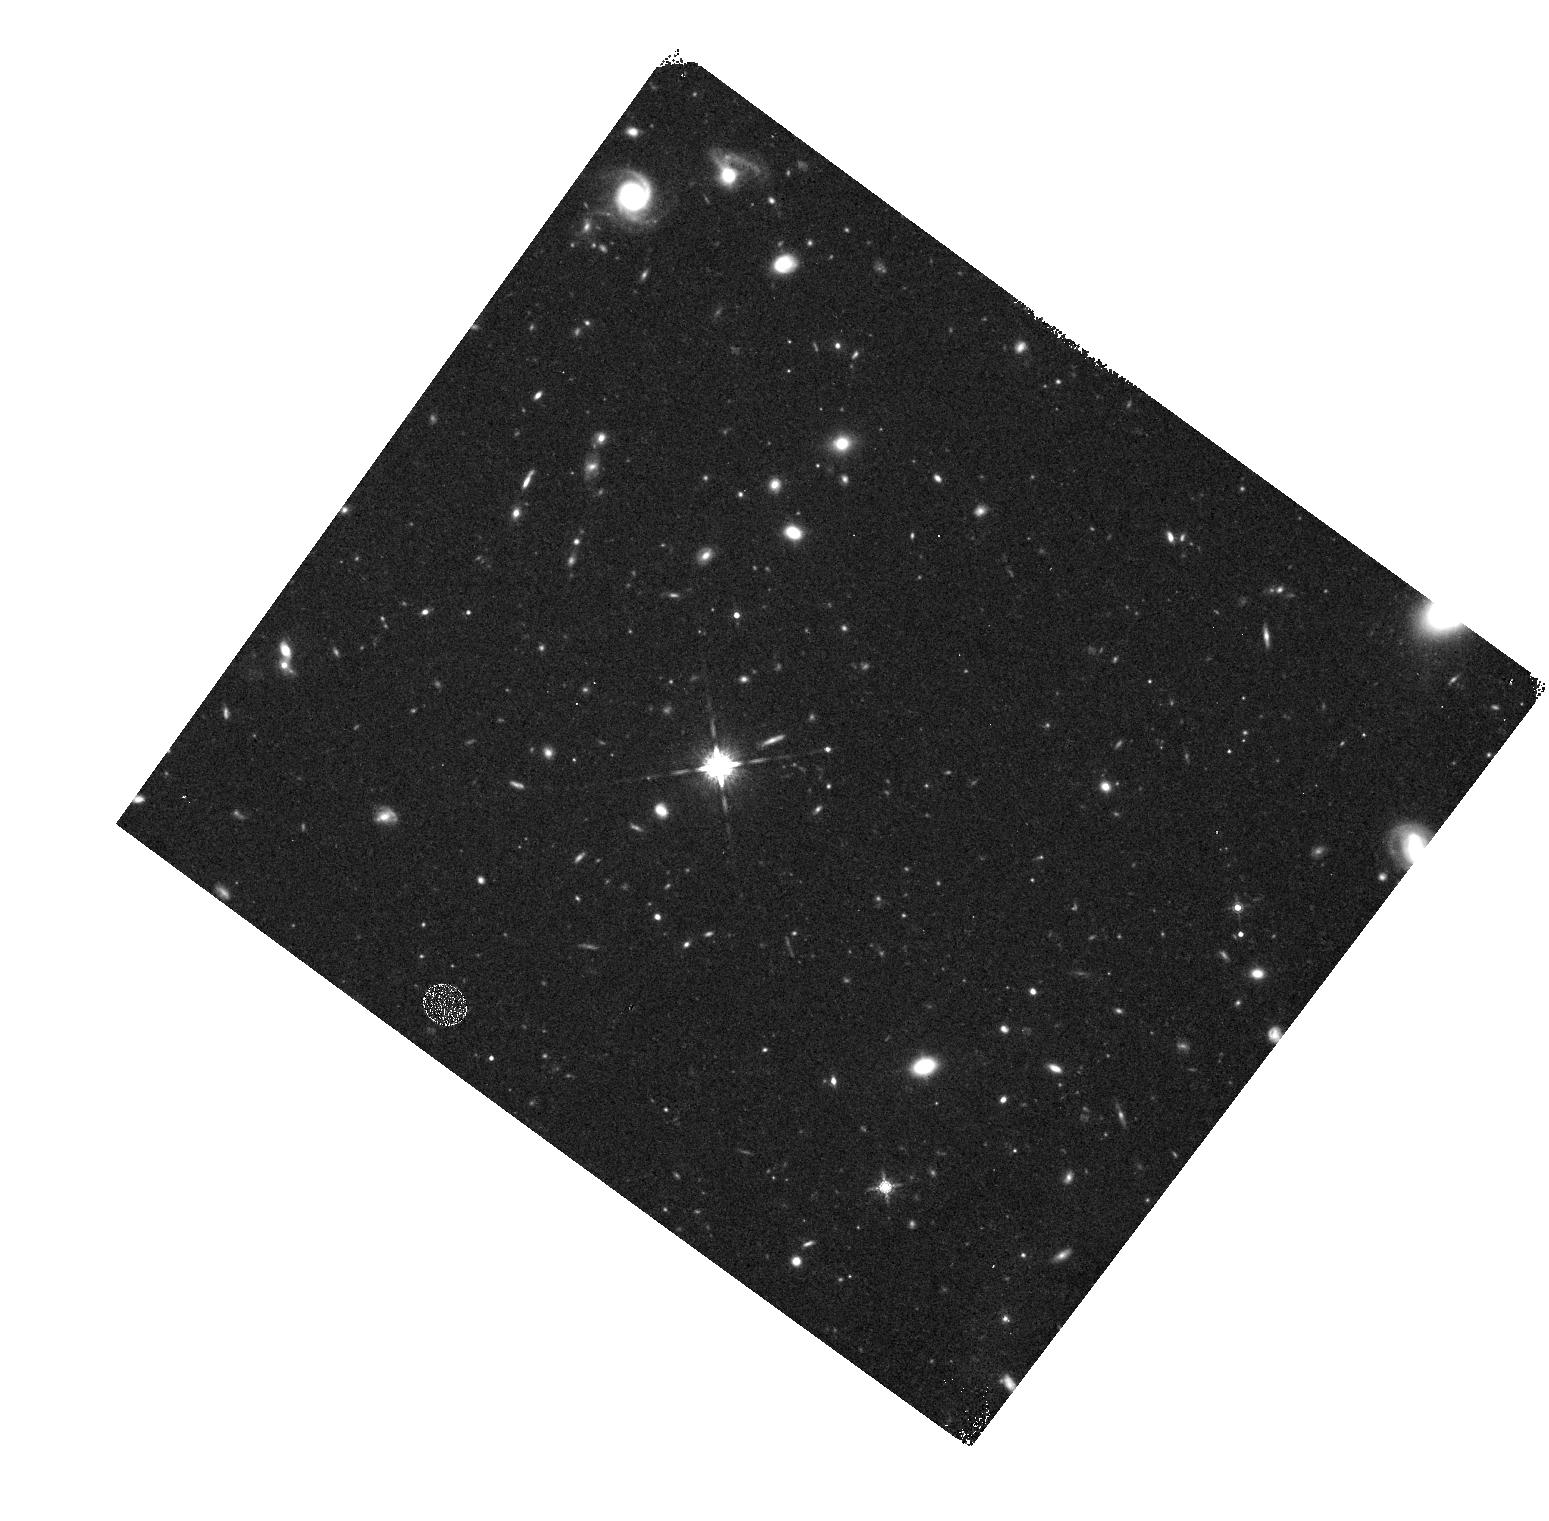
Target: GD153
Instrument: WFC3/IR
Filter: F160W
Exposure: 27 min
Observation ID: hst_11439_01_wfc3_ir_f160w_iabl01

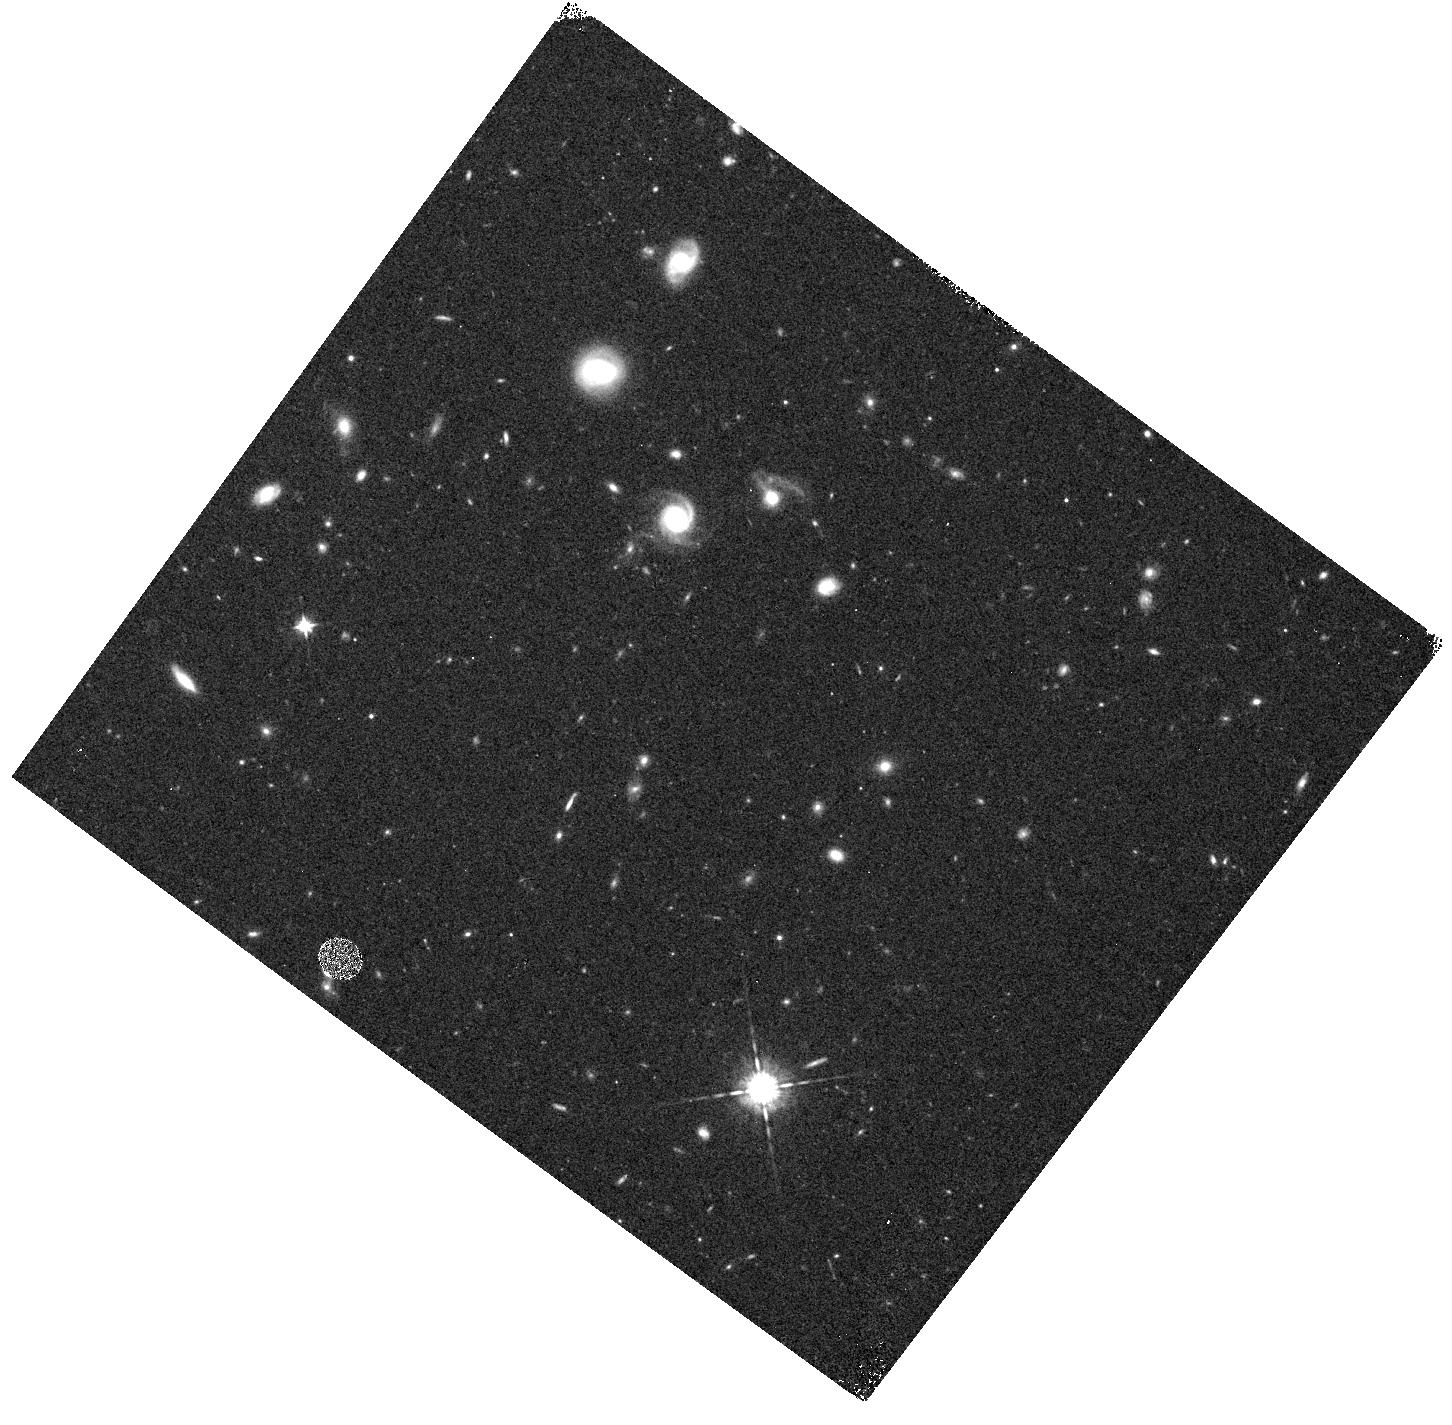
Target: GD153
Instrument: WFC3/IR
Filter: F098M
Exposure: 15 min
Observation ID: hst_11439_b1_wfc3_ir_f098m_iablb1

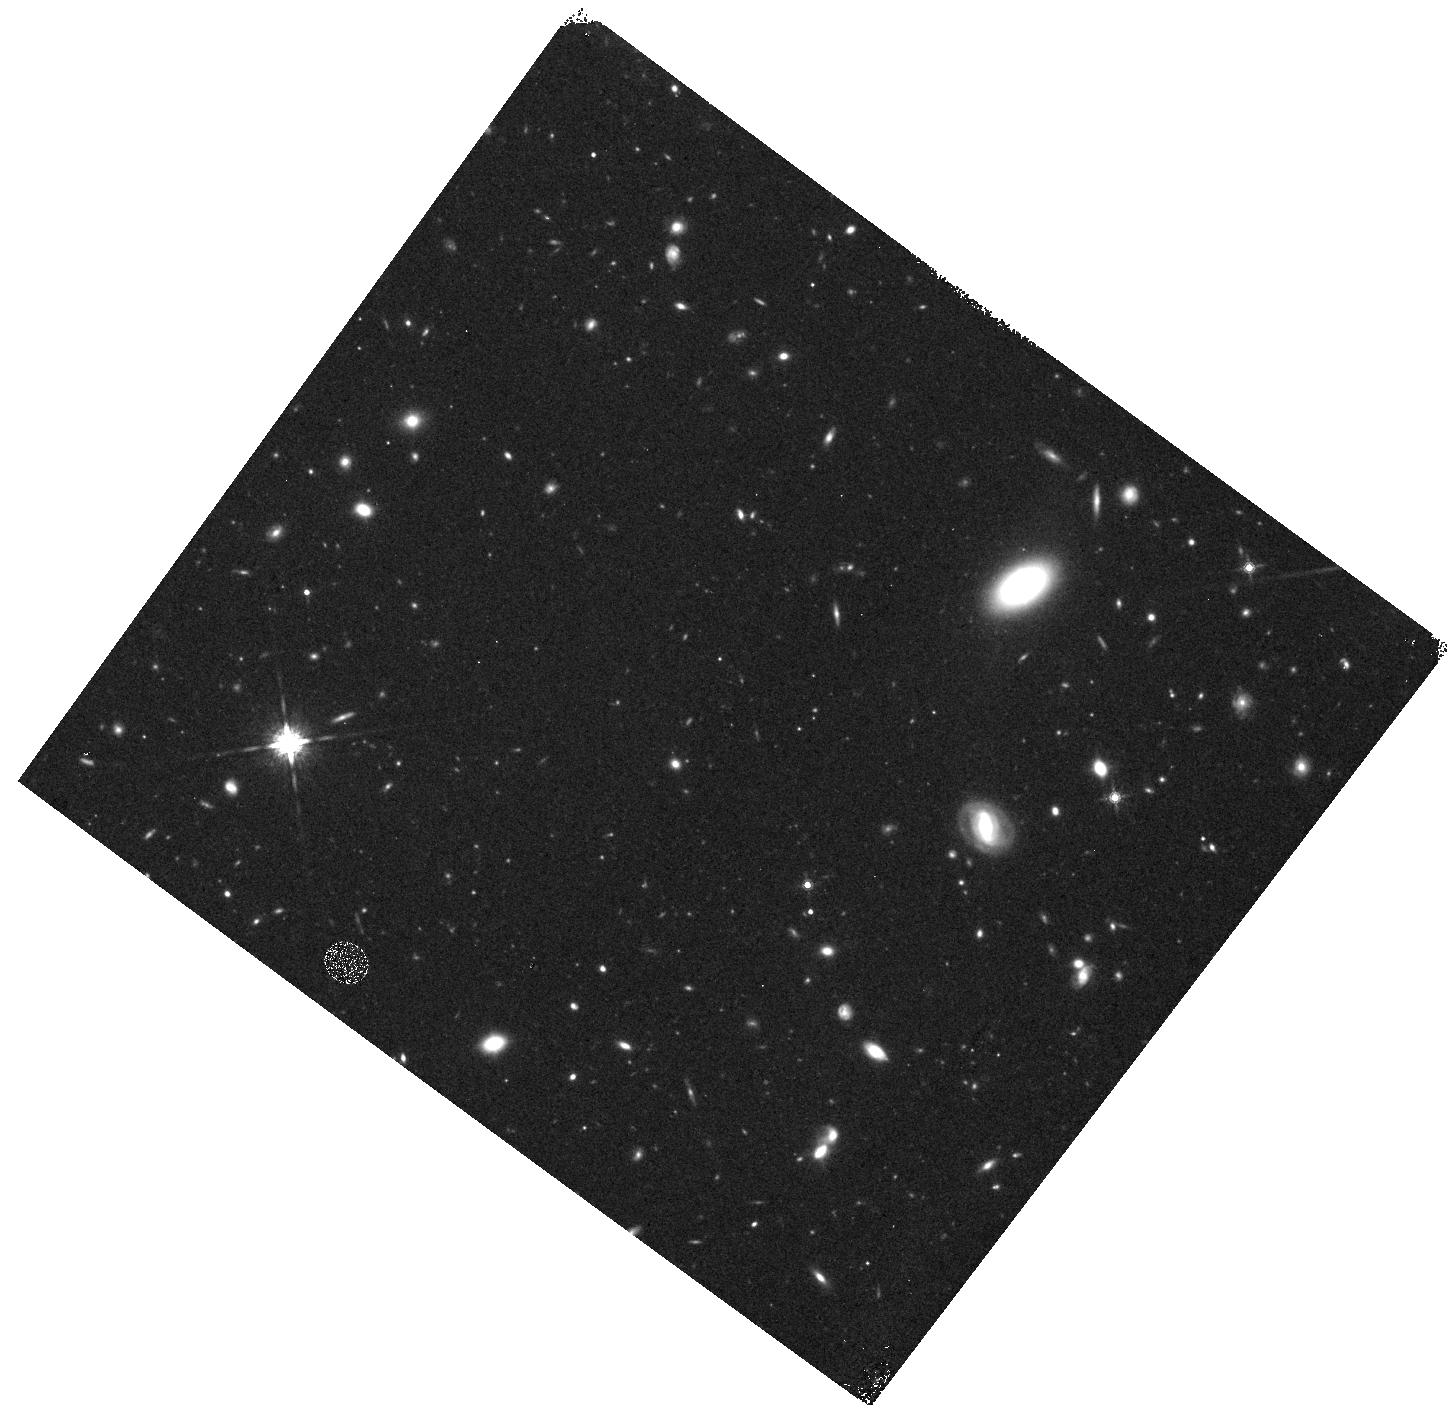
Target: GD153
Instrument: WFC3/IR
Filter: F160W
Exposure: 27 min
Observation ID: hst_11439_c1_wfc3_ir_f160w_iablc1

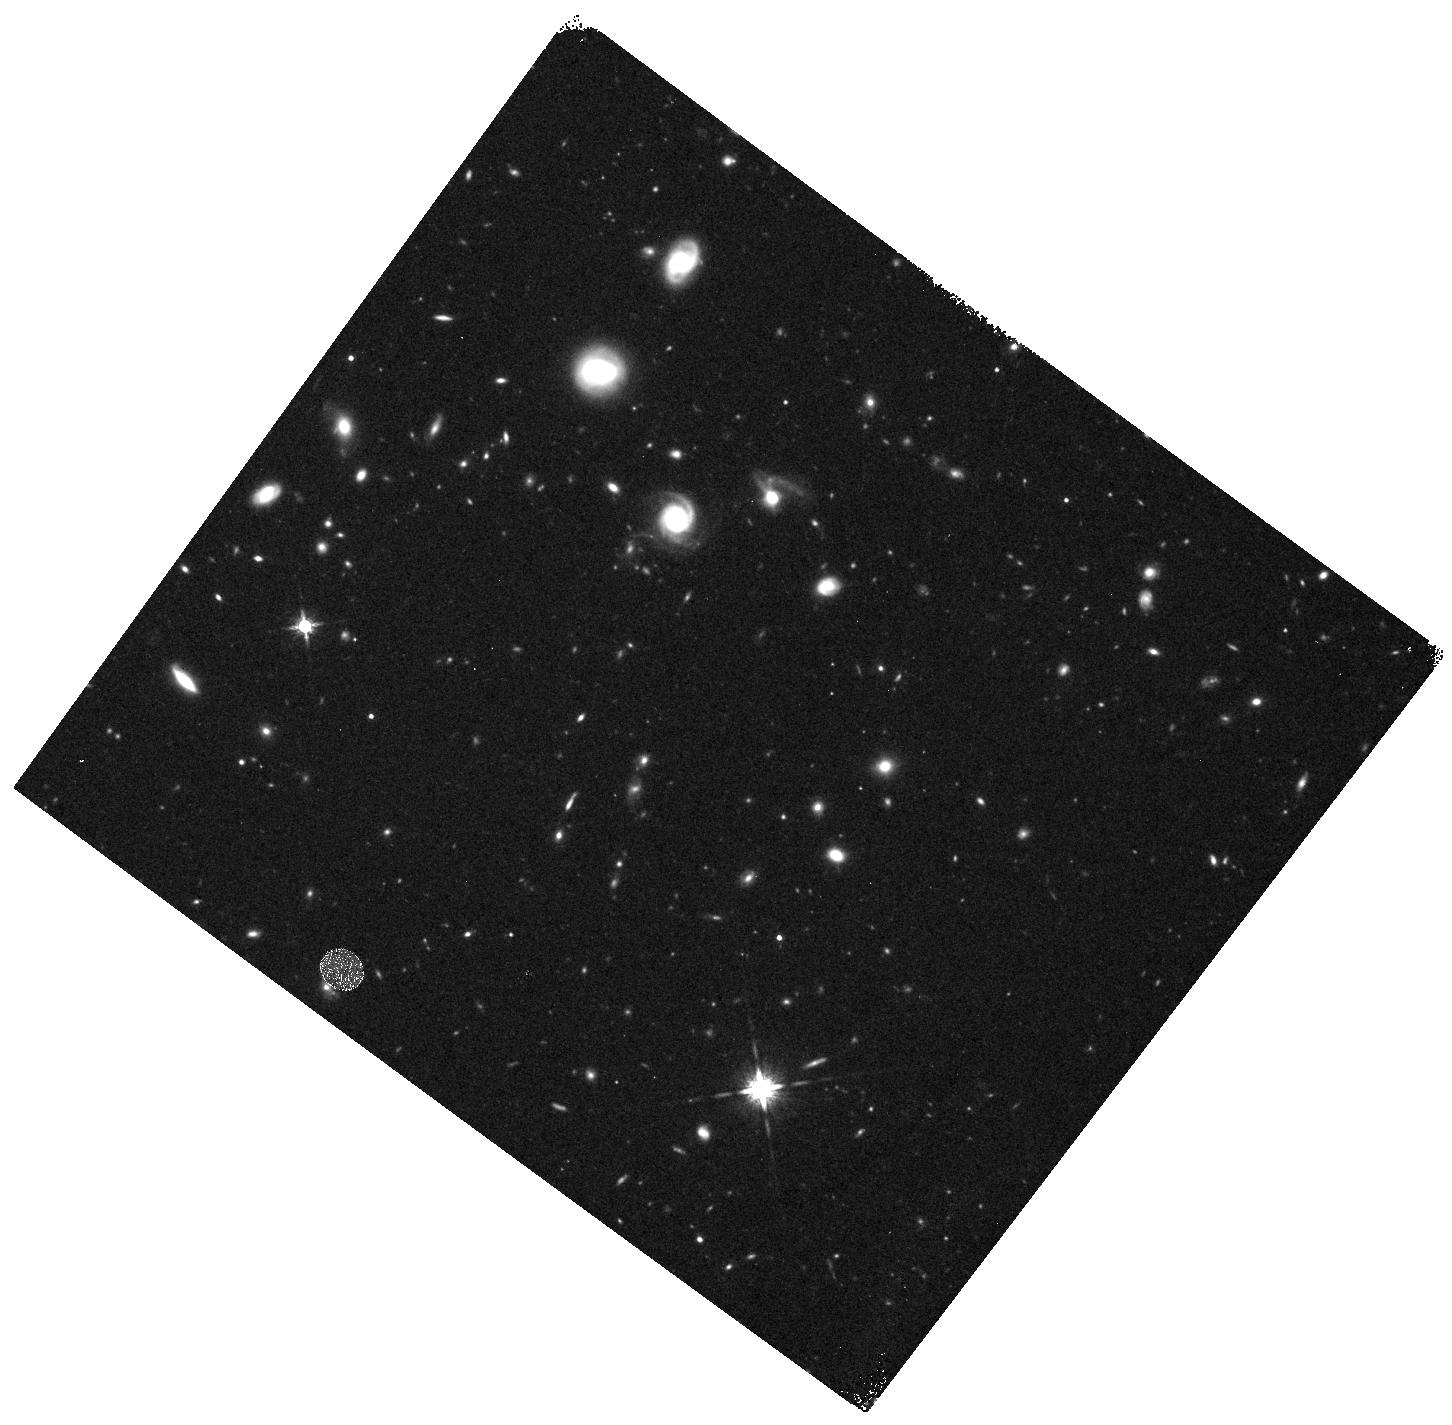
Target: GD153
Instrument: WFC3/IR
Filter: F160W
Exposure: 27 min
Observation ID: hst_11439_b1_wfc3_ir_f160w_iablb1

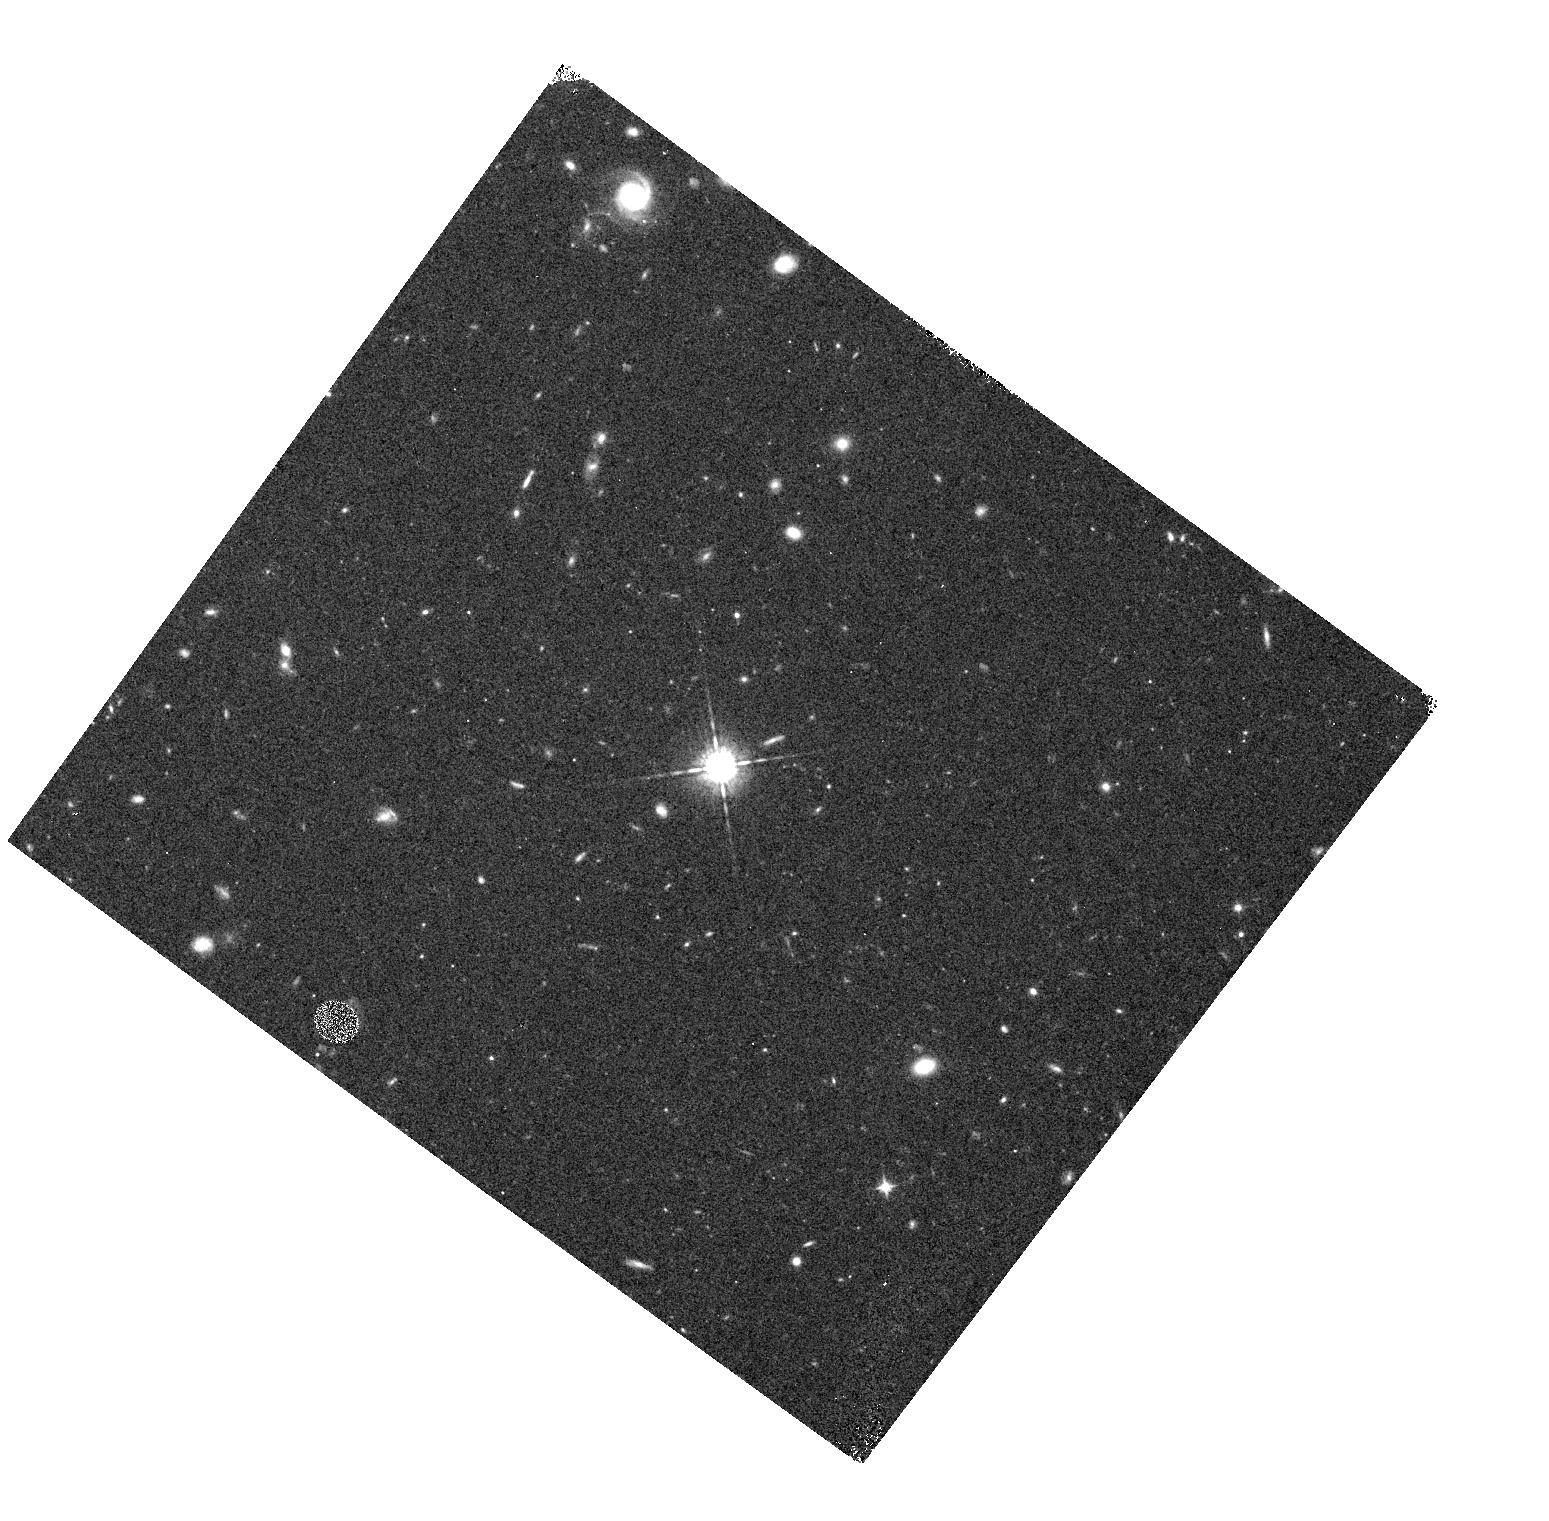
Target: GD153
Instrument: WFC3/IR
Filter: F098M
Exposure: 15 min
Observation ID: hst_11439_01_wfc3_ir_f098m_iabl01

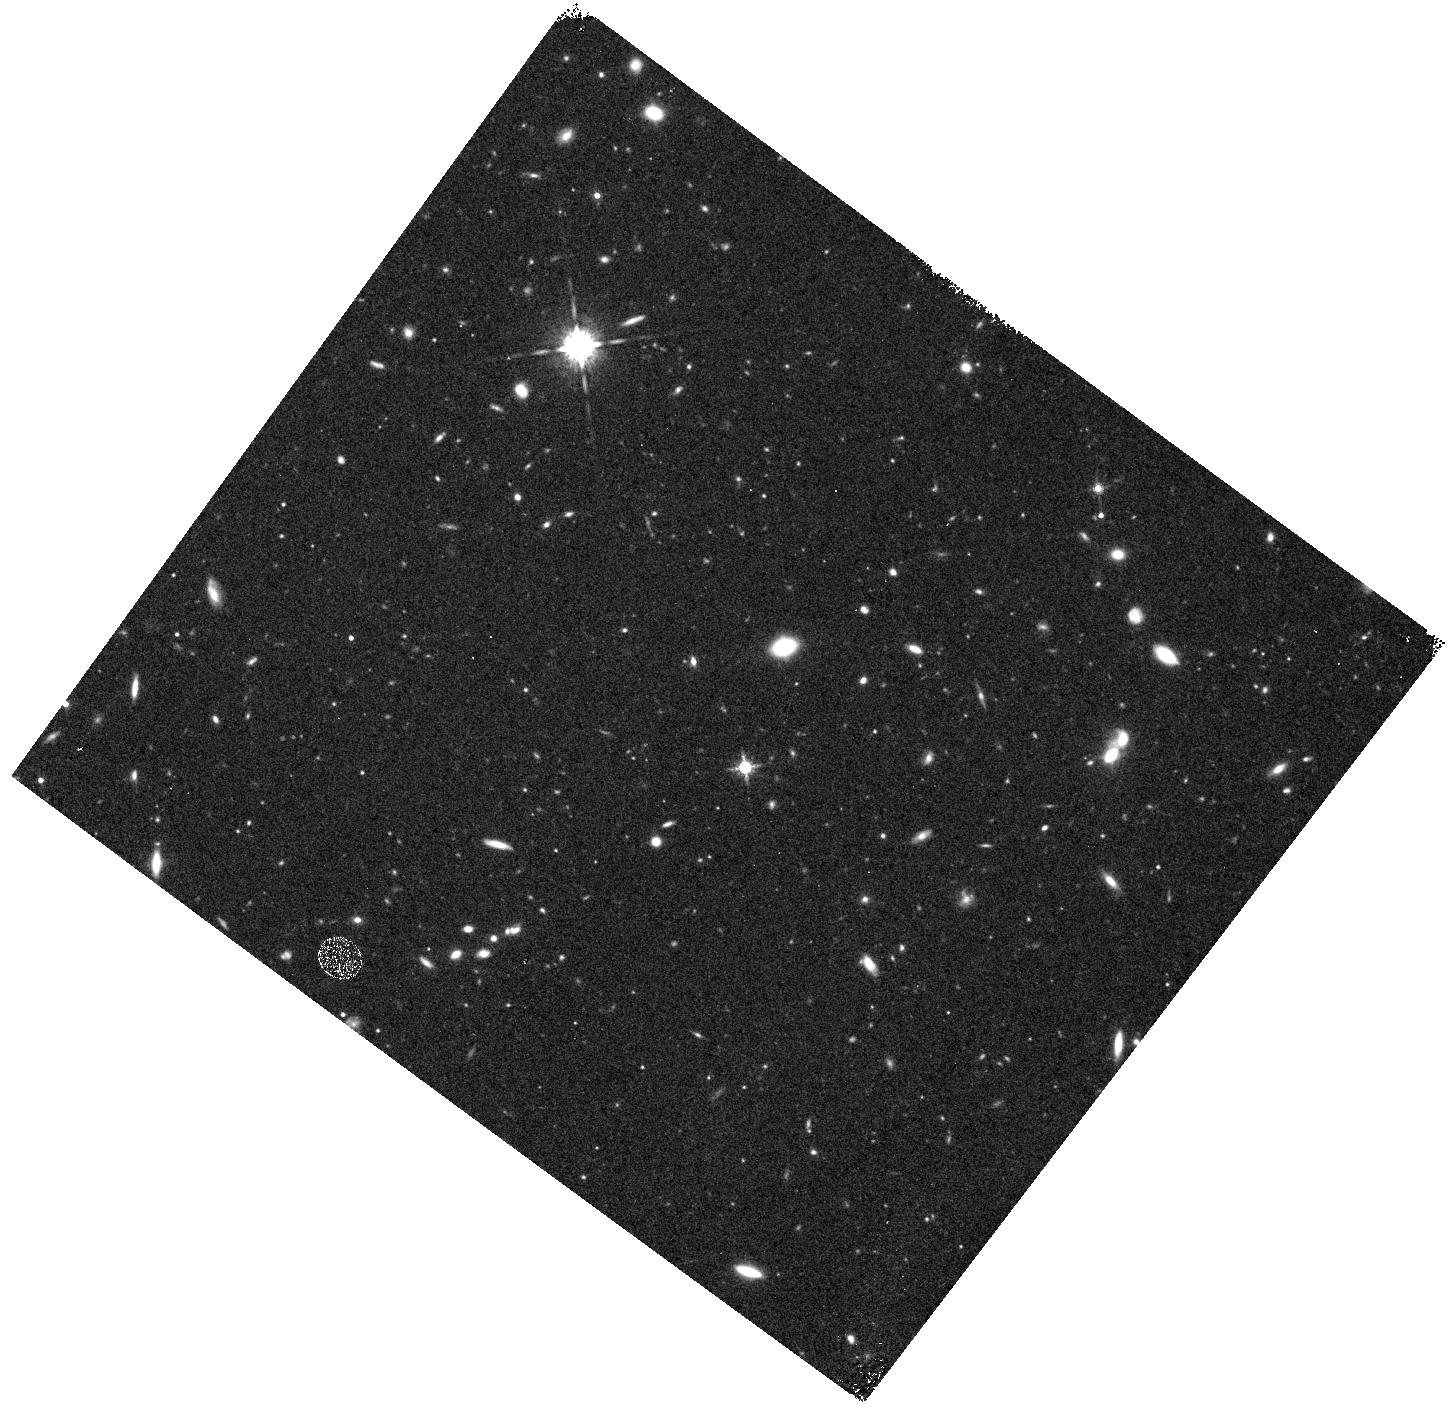
Target: GD153
Instrument: WFC3/IR
Filter: F160W
Exposure: 27 min
Observation ID: hst_11439_d1_wfc3_ir_f160w_iabld1

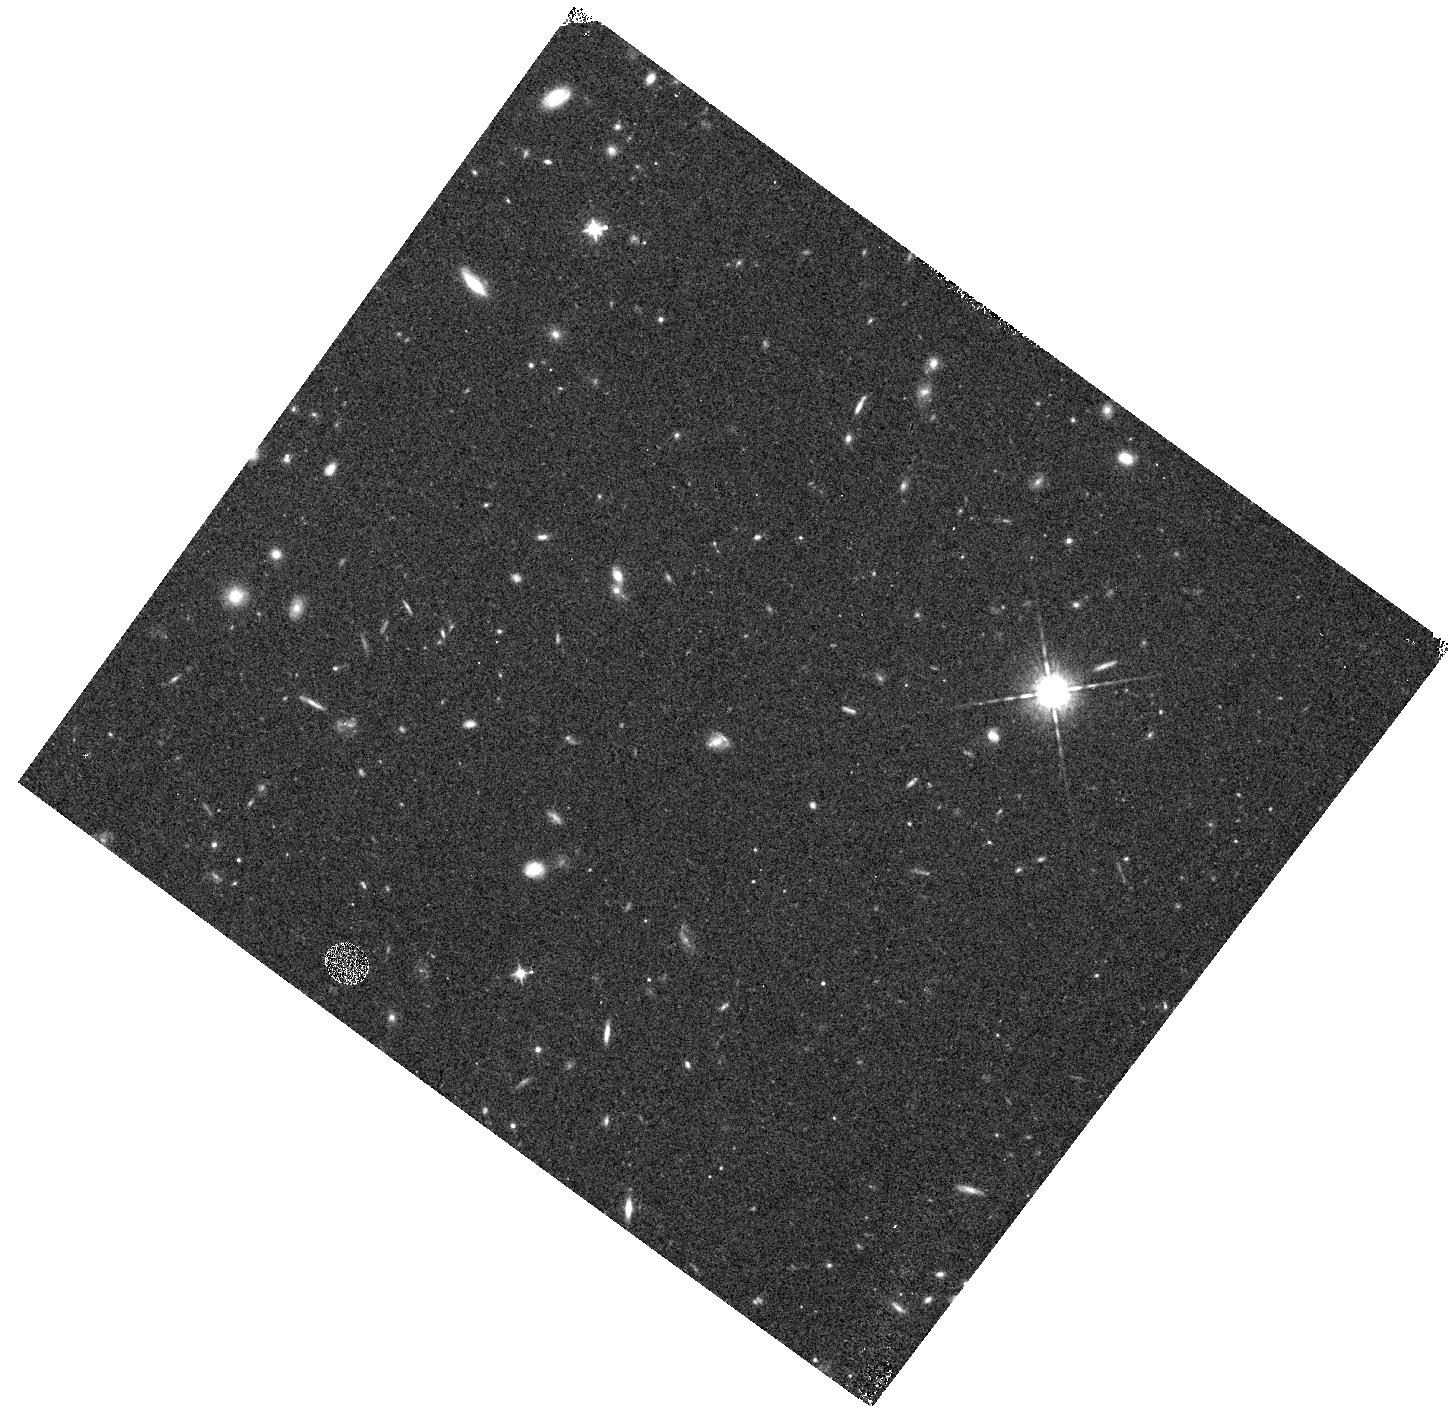
Target: GD153
Instrument: WFC3/IR
Filter: F098M
Exposure: 15 min
Observation ID: hst_11439_a1_wfc3_ir_f098m_iabla1

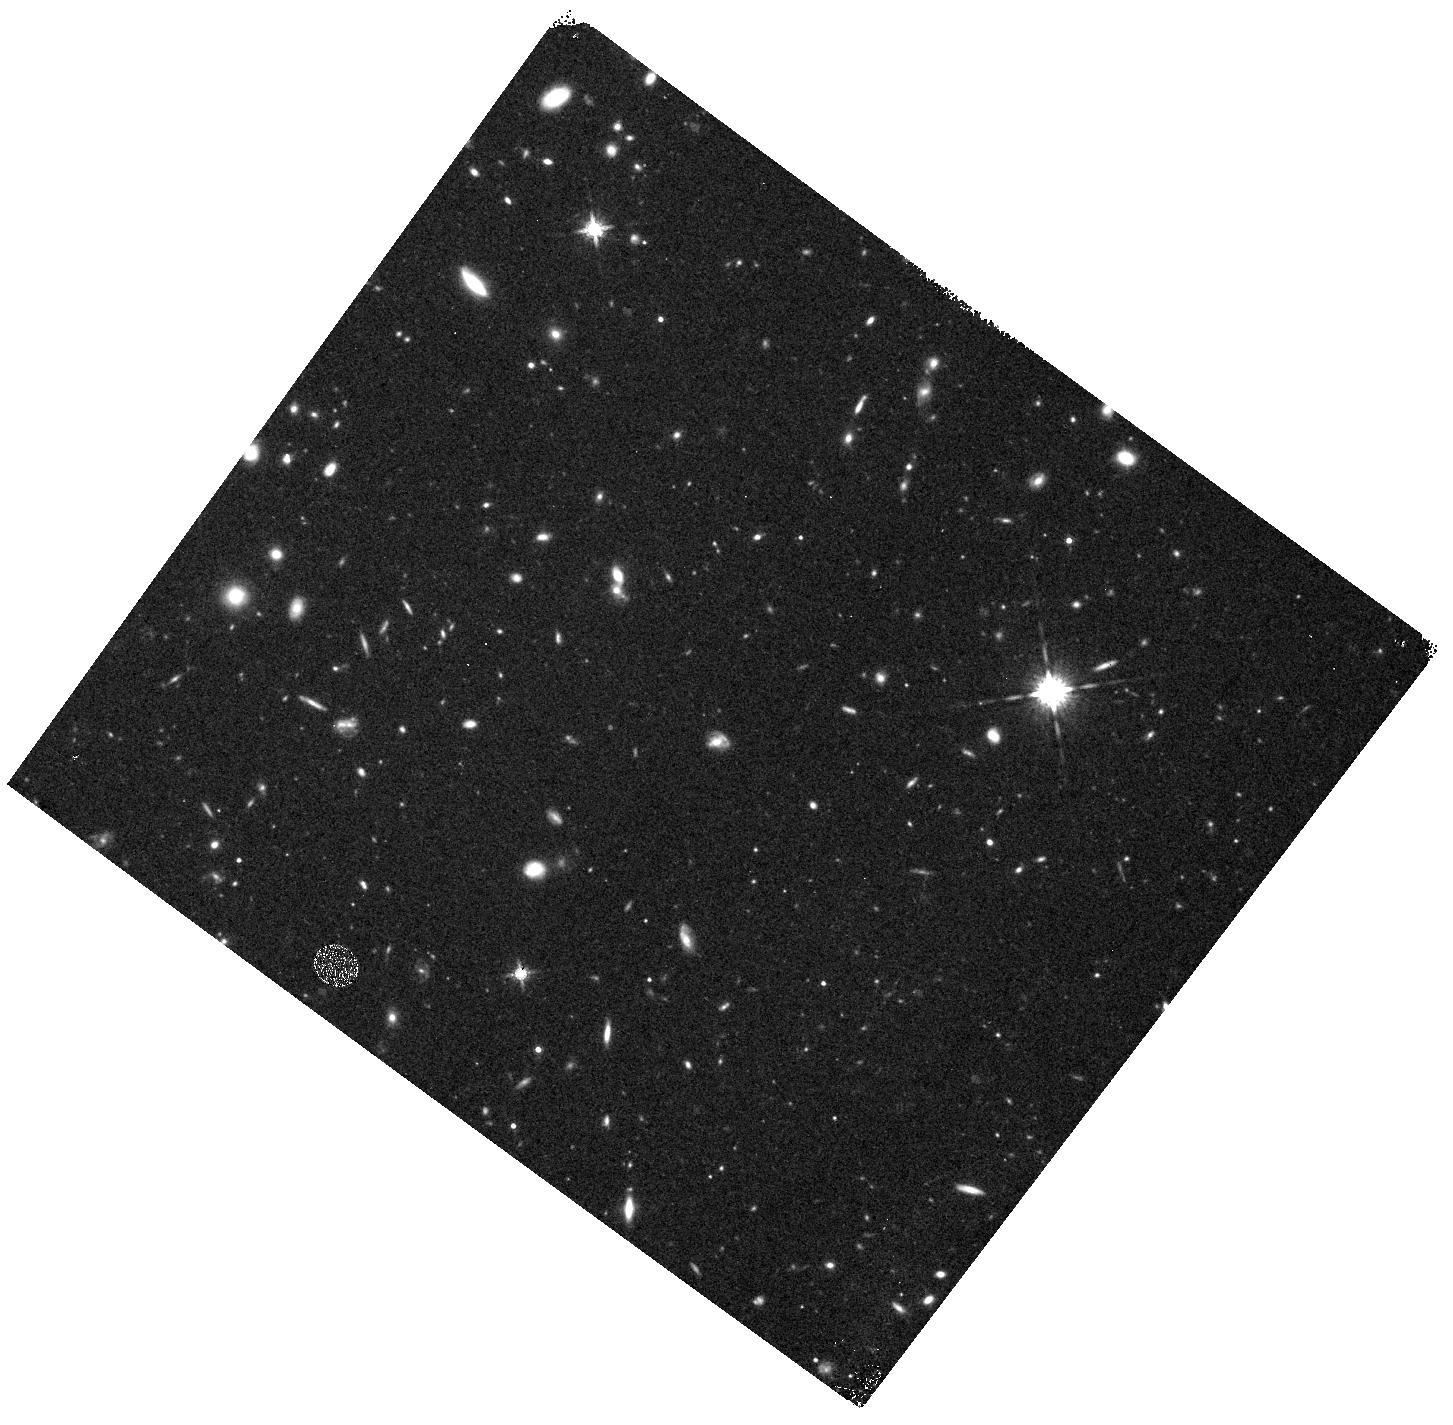
Target: GD153
Instrument: WFC3/IR
Filter: F160W
Exposure: 27 min
Observation ID: hst_11439_a1_wfc3_ir_f160w_iabla1

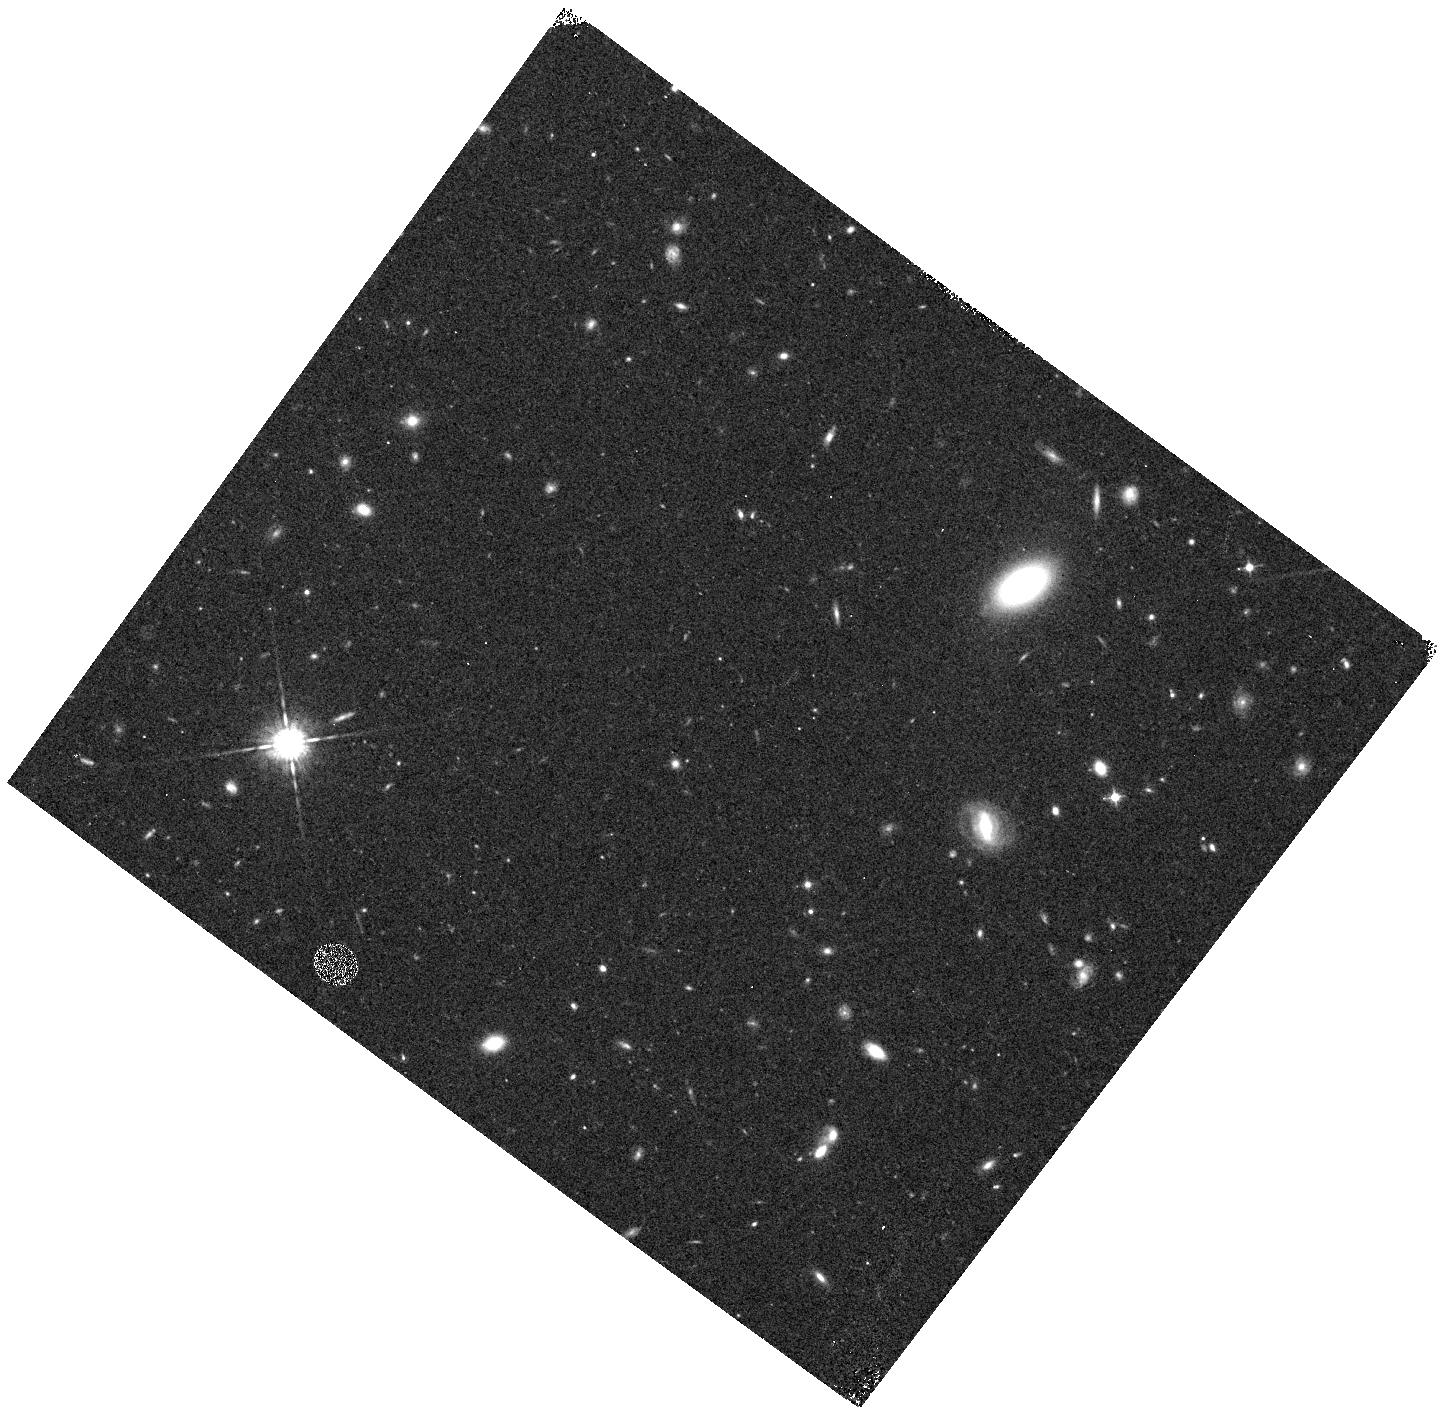
Target: GD153
Instrument: WFC3/IR
Filter: F098M
Exposure: 15 min
Observation ID: hst_11439_c1_wfc3_ir_f098m_iablc1

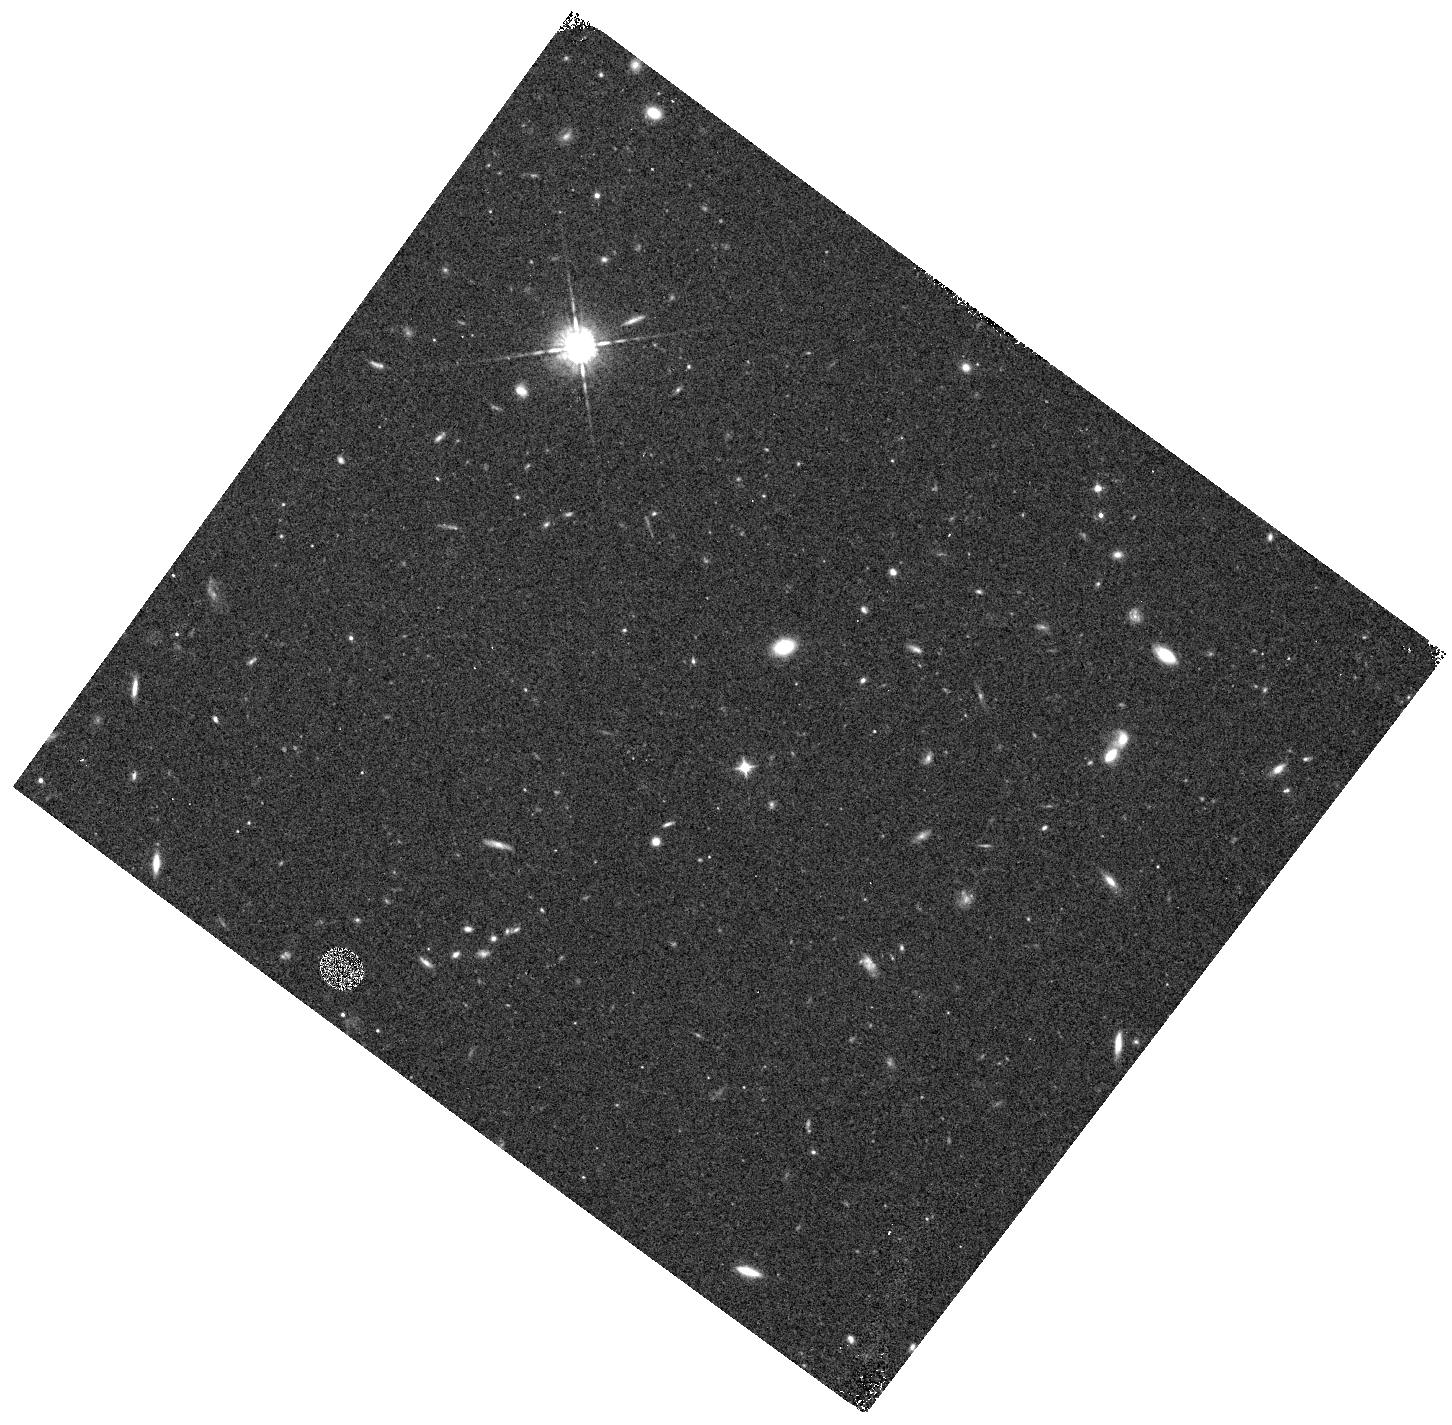
Target: GD153
Instrument: WFC3/IR
Filter: F098M
Exposure: 15 min
Observation ID: hst_11439_d1_wfc3_ir_f098m_iabld1

WFC3 IR PSF Wings (PI: Hartig, George)

The IR PSF wings will be evaluated at 5 field points, near field center and corners in two passbands to verify CEI specifications at 1 and 1.6 um. The F098M and F160W filters will be used. Full frame images of a moderately bright, isolated star will be obtained at each field position with a series of increasing exposure times designed to permit construction of a very high SNR PSF with dynamic range sufficient to evaluate the wing intensity to >5 arcsec radius. The images will also permit examination of potential straylight effects, electronic cross-talk and image persistence. This is SMOV activity WFC3-26